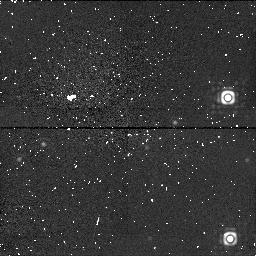
Target: 3C405. Instrument: NICMOS/NIC1. Filter: F170M. Exposure: 29 min. Observation ID: n4ck010a0

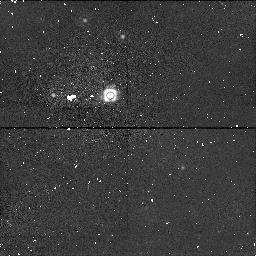
Target: field at RA 299.881°, Dec 40.732°. Instrument: NICMOS/NIC1. Filter: F160W. Exposure: 27 min. Observation ID: n4ck510a0

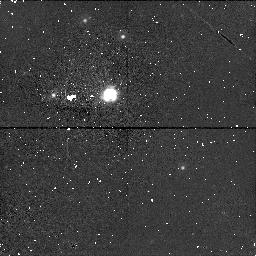
Target: field at RA 299.881°, Dec 40.732°. Instrument: NICMOS/NIC1. Filter: F140W. Exposure: 27 min. Observation ID: n4ck51060

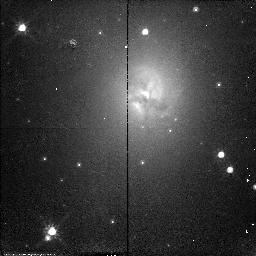
Target: 3C405. Instrument: NICMOS/NIC2. Filter: F110W. Exposure: 26 min. Observation ID: n4ck010h0

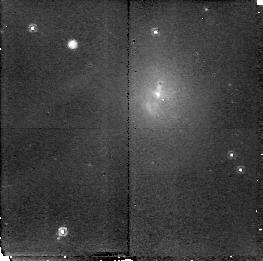
Target: 3C405. Instrument: NICMOS/NIC2. Filter: POL240L. Exposure: 29 min. Observation ID: n4ck010b0

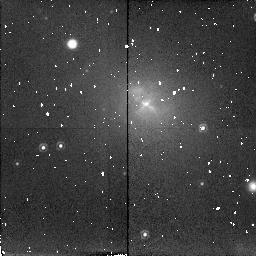
Target: 3C405. Instrument: NICMOS/NIC2. Filter: POL0L. Exposure: 27 min. Observation ID: n4ck51010

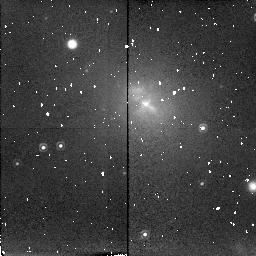
Target: 3C405. Instrument: NICMOS/NIC2. Filter: POL120L. Exposure: 27 min. Observation ID: n4ck51050

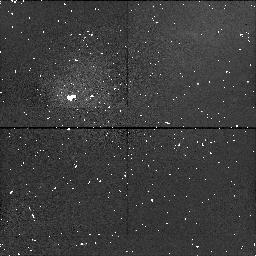
Target: 3C405. Instrument: NICMOS/NIC1. Filter: F145M. Exposure: 29 min. Observation ID: n4ck01040

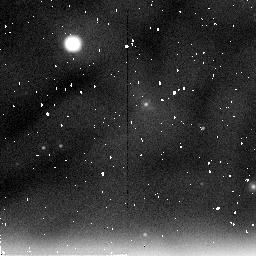
Target: 3C405. Instrument: NICMOS/NIC2. Filter: F237M. Exposure: 15 min. Observation ID: n4ck51030

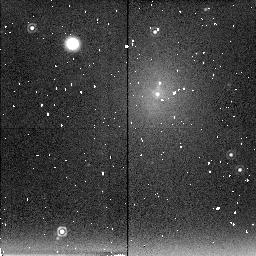
Target: 3C405. Instrument: NICMOS/NIC2. Filter: F222M. Exposure: 29 min. Observation ID: n4ck010d0

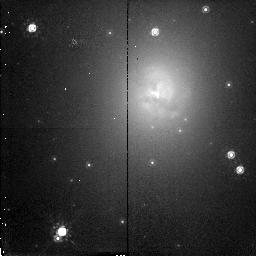
Target: 3C405. Instrument: NICMOS/NIC2. Filter: F160W. Exposure: 26 min. Observation ID: n4ck010i0

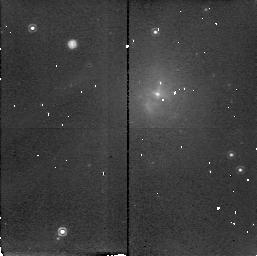
Target: 3C405. Instrument: NICMOS/NIC2. Filter: POL0L. Exposure: 29 min. Observation ID: n4ck01030

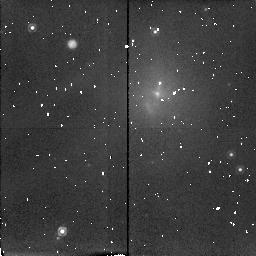
Target: 3C405. Instrument: NICMOS/NIC2. Filter: POL120L. Exposure: 29 min. Observation ID: n4ck01070

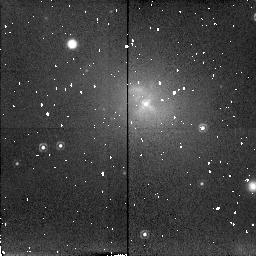
Target: 3C405. Instrument: NICMOS/NIC2. Filter: POL240L. Exposure: 27 min. Observation ID: n4ck51090

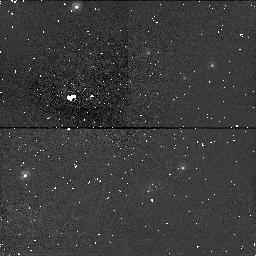
Target: field at RA 299.881°, Dec 40.732°. Instrument: NICMOS/NIC1. Filter: F110W. Exposure: 15 min. Observation ID: n4ck51040

The nature of the compact infrared core sources in powerful FRII radio galaxies (PI: Tadhunter, Clive N.)

The compact IR core sources discovered in the nuclei of powerful radio galaxies provide some of the most compelling evidence for the idea that all powerful radio galaxies contain luminous quasars which are hidden from our direct view by obscuring torii. However, our recent detection of substantial (1.5 --- 4.5 percent) in the cores of several nearby radio galaxies casts doubt on the idea that we are seeing the nuclei directly at near-IR wavelengths in these galaxies. The most likely explanation for the large K-band polarization is that we are seeing through a moderate amount of extinction to an inner scattering region close to, but not coincident with, the central engine. Unfortunately, at the limited resolution of our ground-based data it is not yet possible to unambigously rule out other polarization mechanisms such as dichroic absorption by aligned dust grains or non-thermal synchrotron emission from the core radio sources. We therefore propose to make NICMOS observations of two powerful radio galaxies with polarized cores in order to: (a) resolve the cores relative to the stellar populations in the host galaxies and thereby make accurate measurements of the intrinsic polarizations of the core sources; and (b) to examine the extent and morphology of the scattering region. If the scattering model proves correct, this will imply that estimates of the extinction to the AGN have been substantially underestimated in previous studies. With its capability of high spatial resolution polarimetry at near-IR wavelengths, the HST+NICMOS combination is uniquely capable of this project.